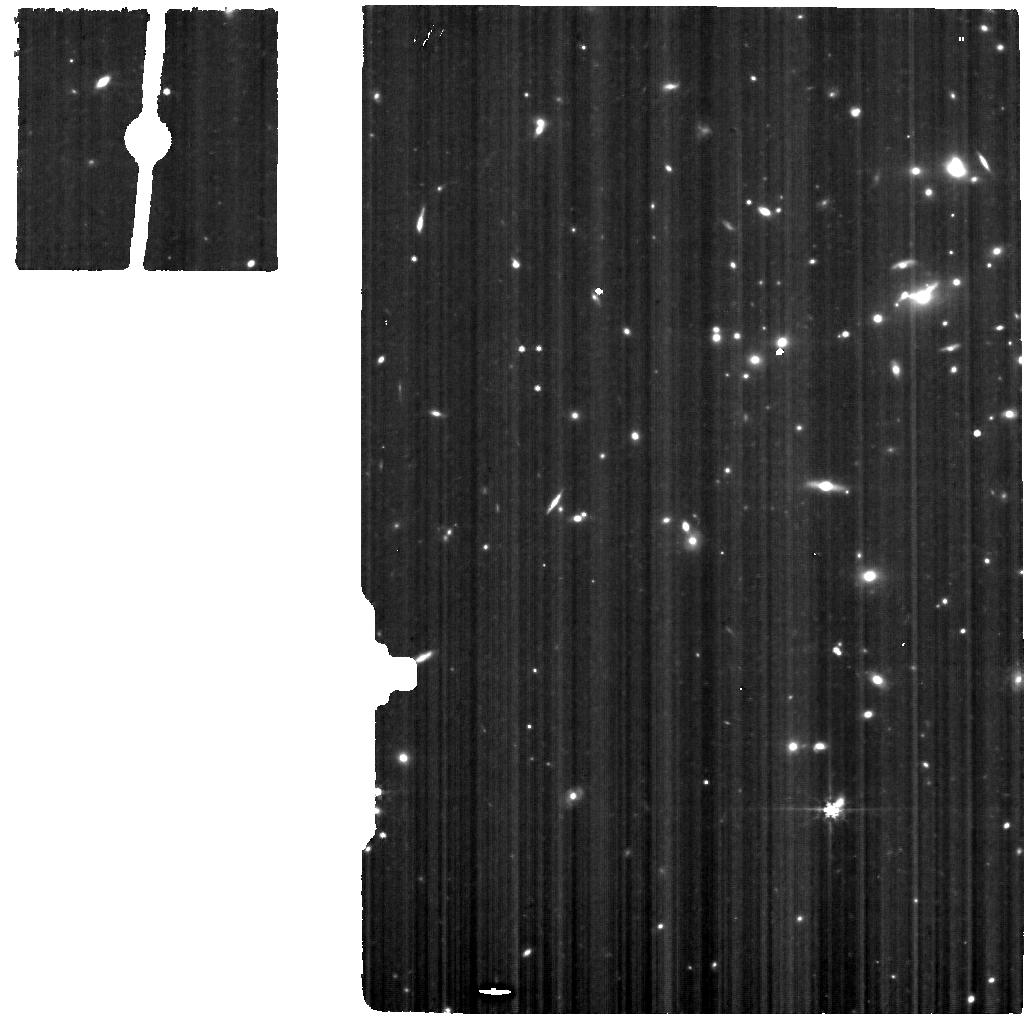
Target: SPT0615-JD-MRS
Instrument: MIRI
Filter: F560W
Exposure: 5 h
Observation ID: jw05917-o003_t003_miri_f560w

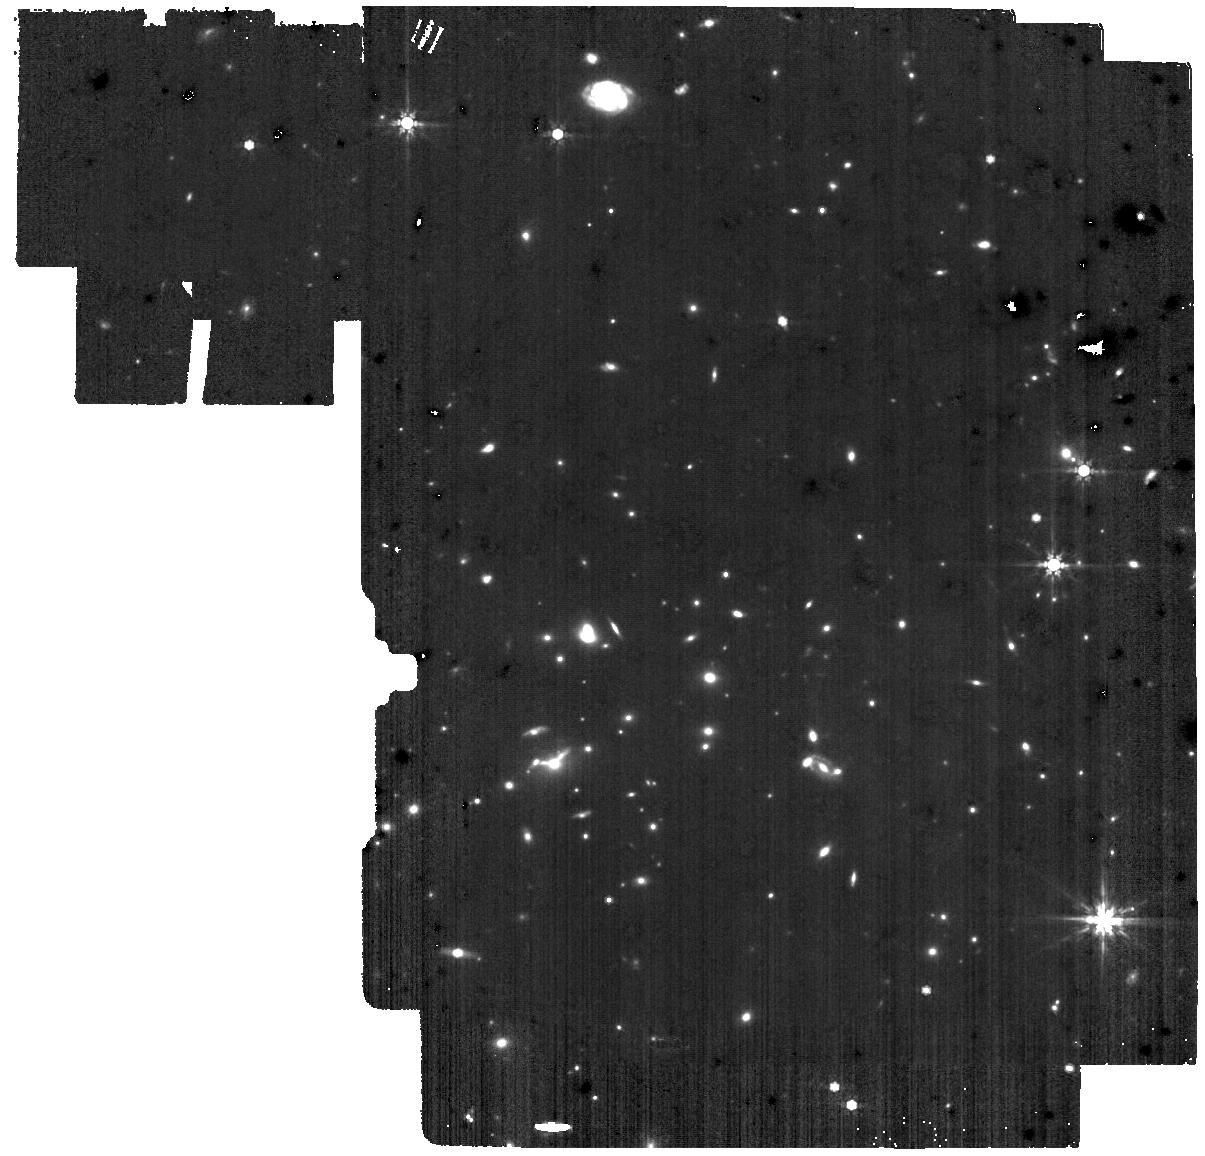
Target: SPT0615-JD-MRS-background
Instrument: MIRI
Filter: F770W
Exposure: 29 min
Observation ID: jw05917-o002_t002_miri_f770w

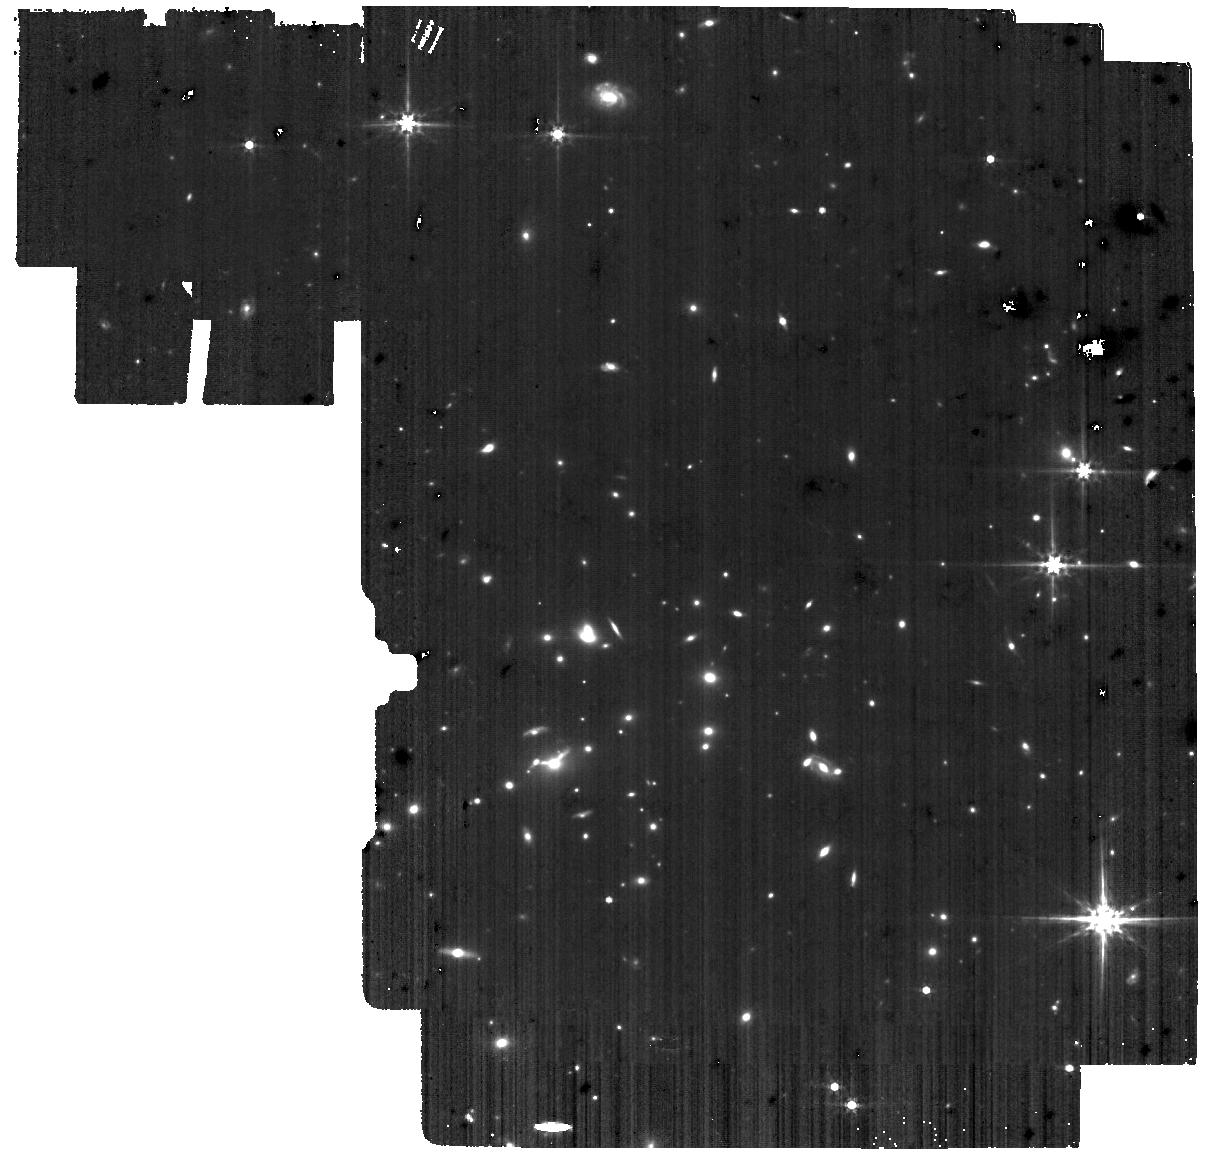
Target: SPT0615-JD-MRS-background
Instrument: MIRI
Filter: F560W
Exposure: 29 min
Observation ID: jw05917-o002_t002_miri_f560w

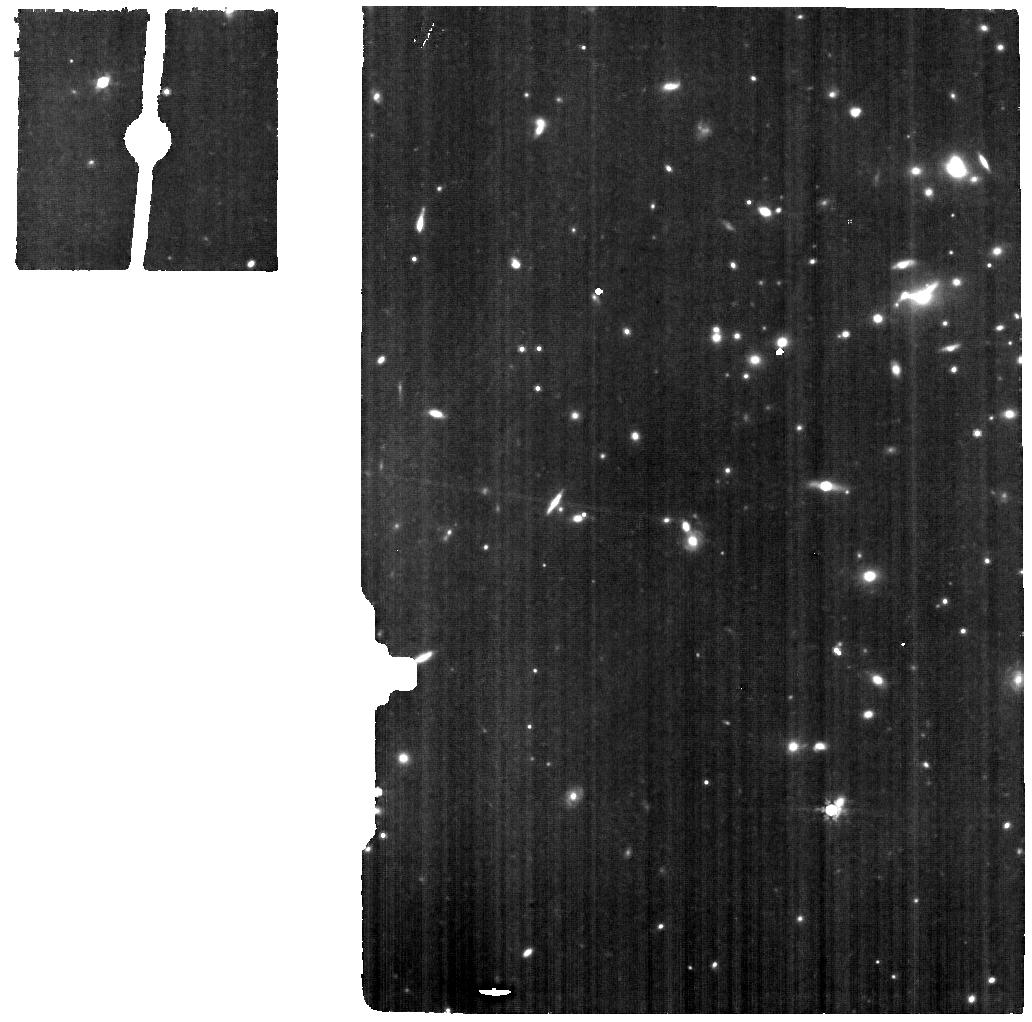
Target: SPT0615-JD-MRS
Instrument: MIRI
Filter: F770W
Exposure: 5 h
Observation ID: jw05917-o003_t003_miri_f770w

Mapping Star Cluster Feedback in a Galaxy 500 Myr after the Big Bang (PI: Vanzella, Eros)

JWST has discovered many distant galaxies, yet most of them will remain unresolved, with their stellar populations only inferred and never observed directly. To understand early galaxies and their contribution to reionization, we must study the sources producing ionising radiation within. Highly lensed early galaxies are the only chance to directly study the engines that reionized the Universe. We propose a detailed spectroscopic study of a galaxy at z ~ 10, observed just 500 Myr after the Big Bang, well before reionization was complete. SPT0615-JD is the brightest z ~ 10 galaxy known, magnified to AB mag 25 and stretched to an arc 5" long. Recent JWST NIRCam imaging has revealed gravitationally-bound star clusters as small as r ~ 1 pc, the first detection of such features at this epoch. We propose NIRSpec IFU prism and MIRI MRS spectroscopy in spatially resolved segments along the arc. We will clearly detect the UV continuum of the star clusters, enabling us to map their stellar ages, masses, extinctions, and UV slopes independently and more accurately than SED photometric analyses. Additionally, the HeII 1640 line will be clearly detected (EW > 30 A) if these are low-metallicity or PopIII star clusters (Z = 2-5% Z_sun from NIRCam SED fits). In the MIRI MRS observations, we will detect H-alpha emission, providing spatially-resolved maps of the star formation rates and, when combined with the NIRSpec FUV spectroscopy, the ionizing photon production efficiency. The latter is a key parameter typically used to evaluate the contribution of galaxies to cosmic reionization, but for the first time here, derived from star clusters in a young galaxy 500 Myr after the Big Bang.